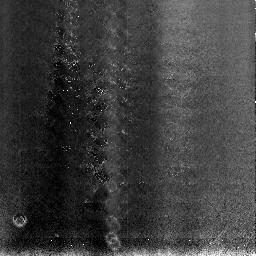
Target: NGC3603
Instrument: NICMOS/NIC3
Filter: F108N
Exposure: 11 min
Observation ID: n3to04010

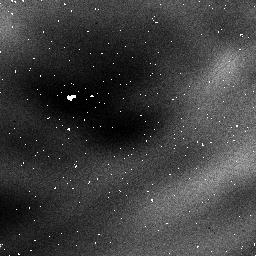
Target: NGC3603
Instrument: NICMOS/NIC1
Filter: F095N
Exposure: 32 min
Observation ID: n3to05030

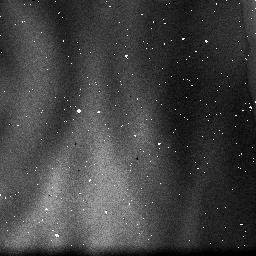
Target: NGC3603
Instrument: NICMOS/NIC3
Filter: F108N
Exposure: 2 min
Observation ID: n3to05020

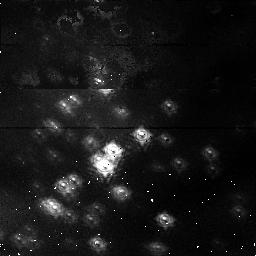
Target: NGC3603
Instrument: NICMOS/NIC1
Filter: F095N
Exposure: 54 min
Observation ID: n3to02010

NICMOS Coarse Optical Alignment (PI: Schneider, Glenn)

# The purpose of this activity is to perform a series of iterative adjustments of the NICMOS pupil alignment mechanism to establish the initial optical alignment in focus and tilt for all three cameras. This proposal has been broken down into 4 sub-proposals to make implementation easier. The four phases of the NICMOS Focus/Alignment activity are: # 1) Pre-Alignment Check-out (prop 7134) 2) Coarse Optical Alignment (Initial Focus Sweep) (prop 7041) 3) Intermediate Focus/Alignment (prop 7135) 4) Fine Optical Alignment (prop 7042) # This is proposal 7041; Coarse Optical Alignment ----------------------------------------------- Objectives: a) Establish PAM focus starting points for each camera b) Establish coarse pupil alignment vector (PAM X/Y tilt) c) Cover sufficient region of PAM focus space to insure the optimal locations are included d) Allow sufficient time (7-10 days) to analyze data and uplink changes before the next activity (7135)